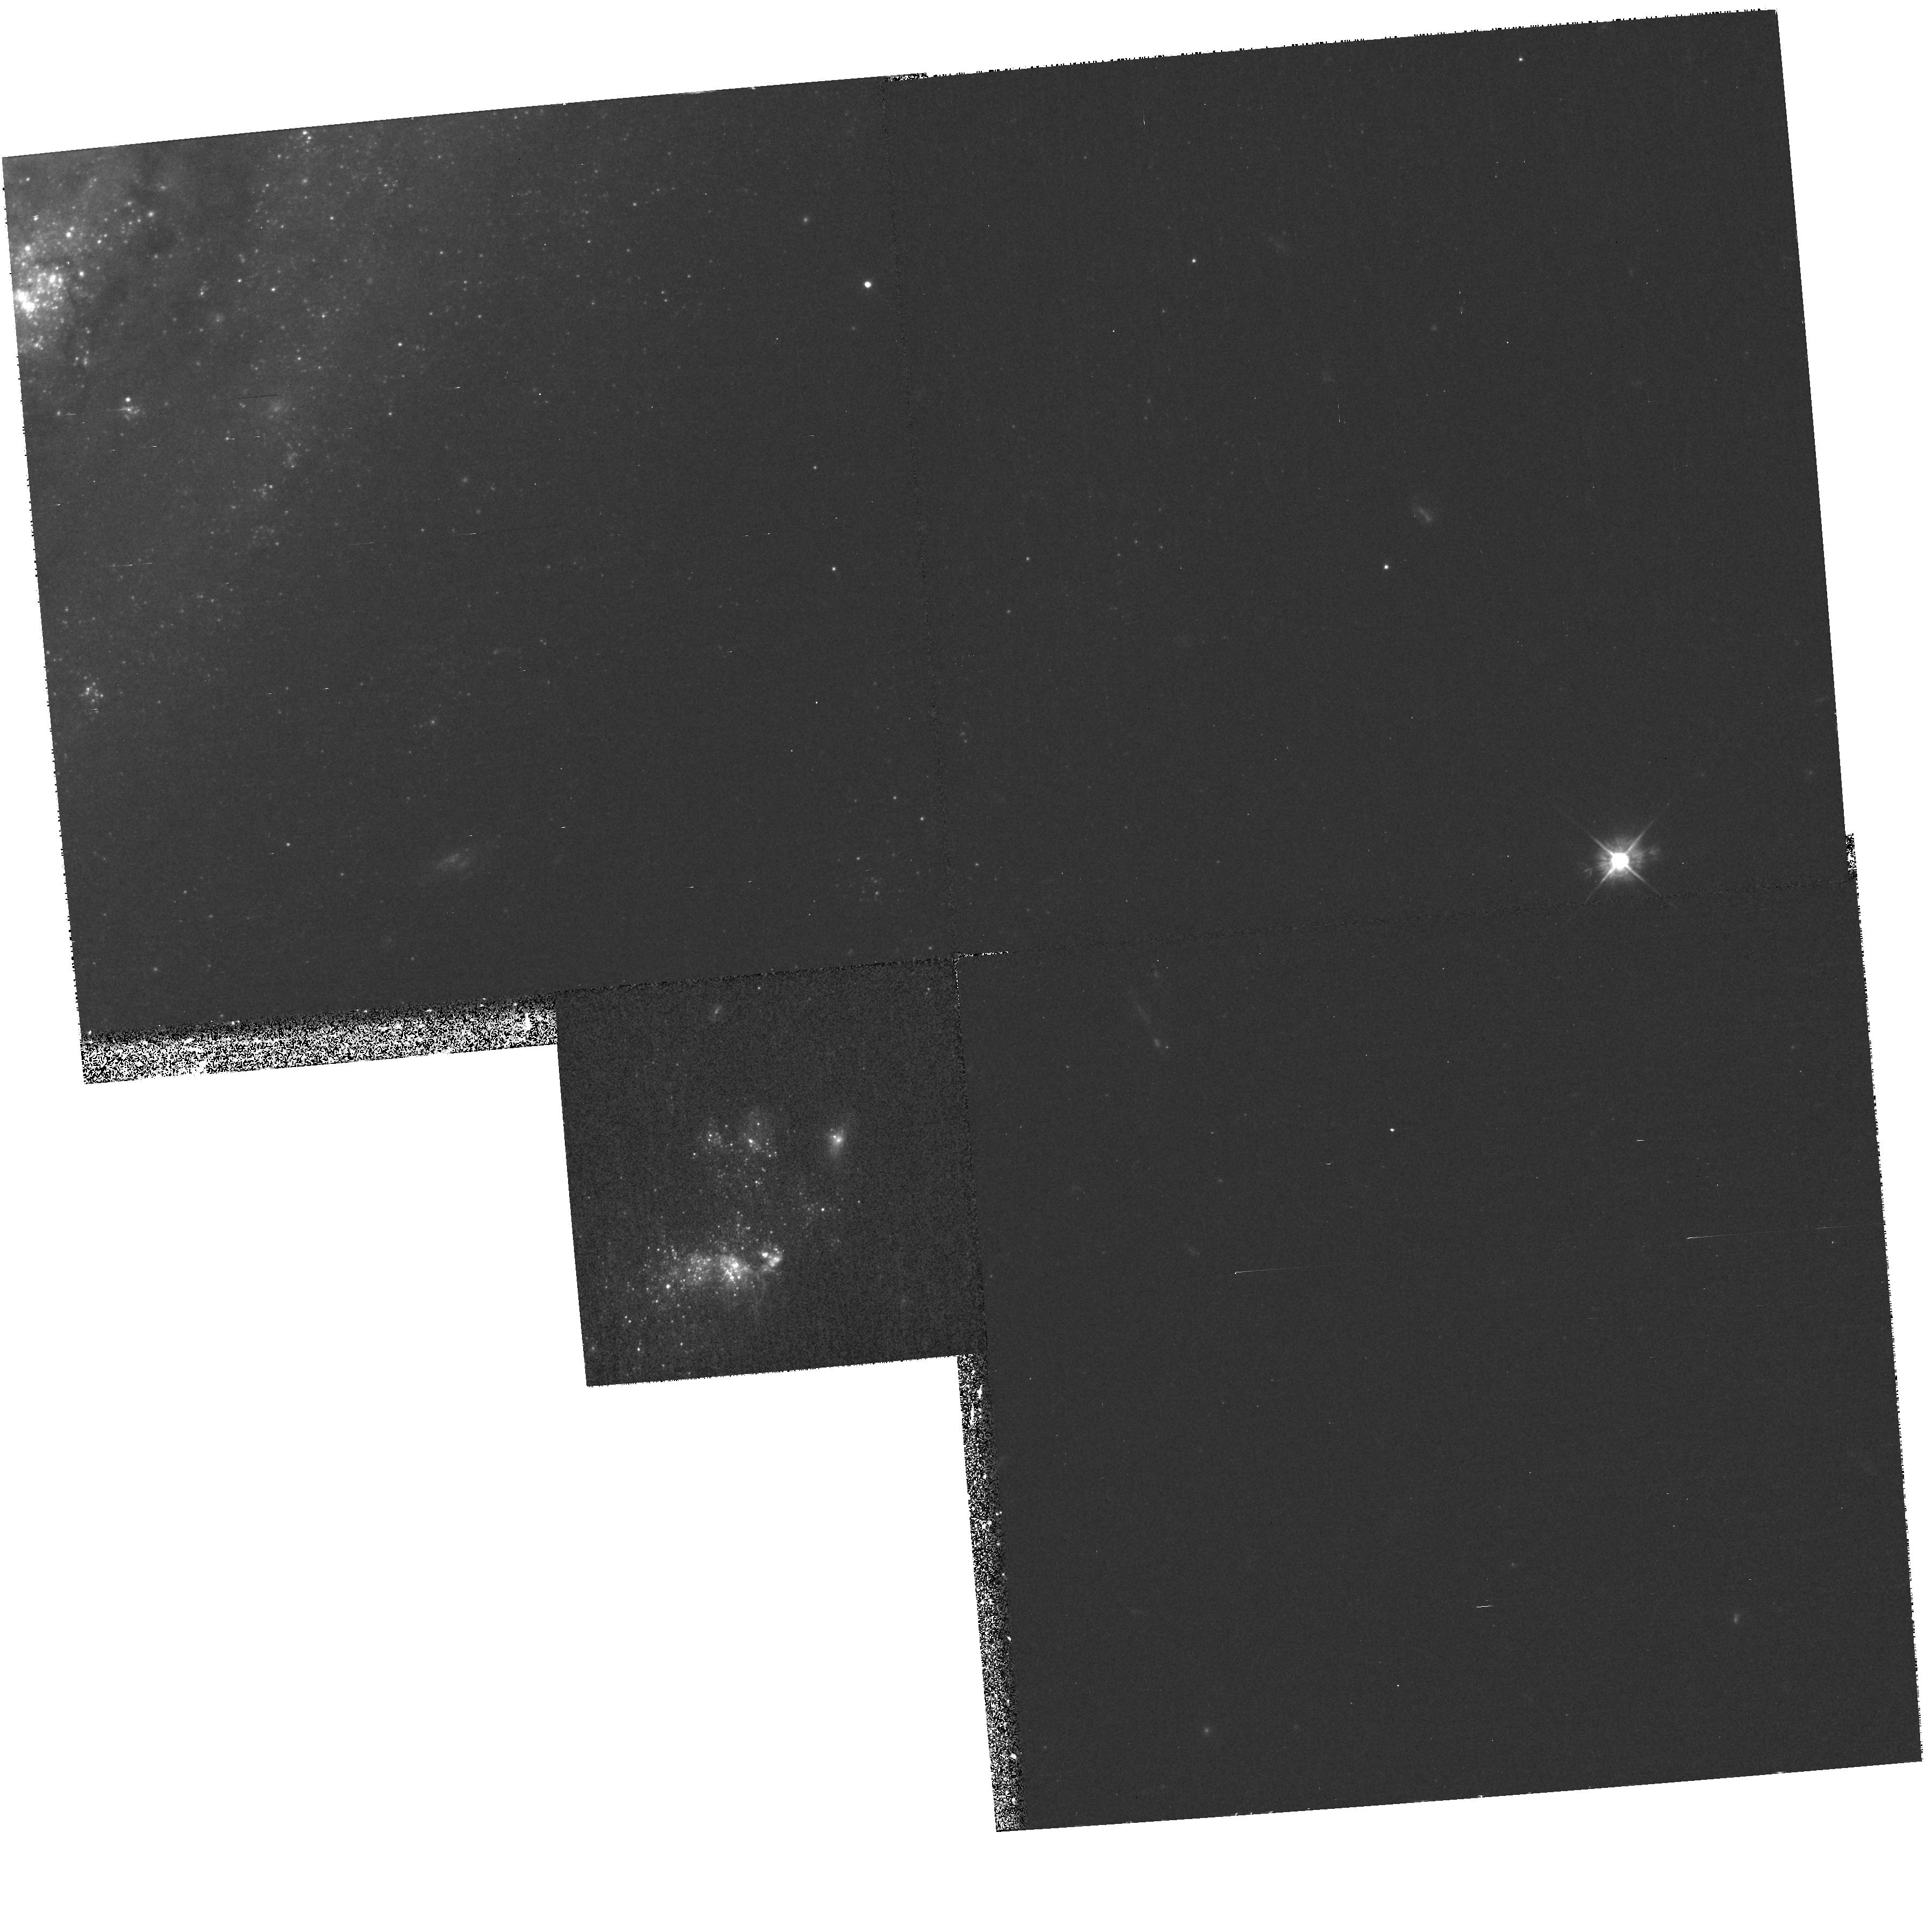
Target: NGC4559-ULX
Instrument: WFPC2/PC
Filter: F450W
Exposure: 33 min
Observation ID: hst_9073_05_wfpc2_pc_f450w_u6eh05

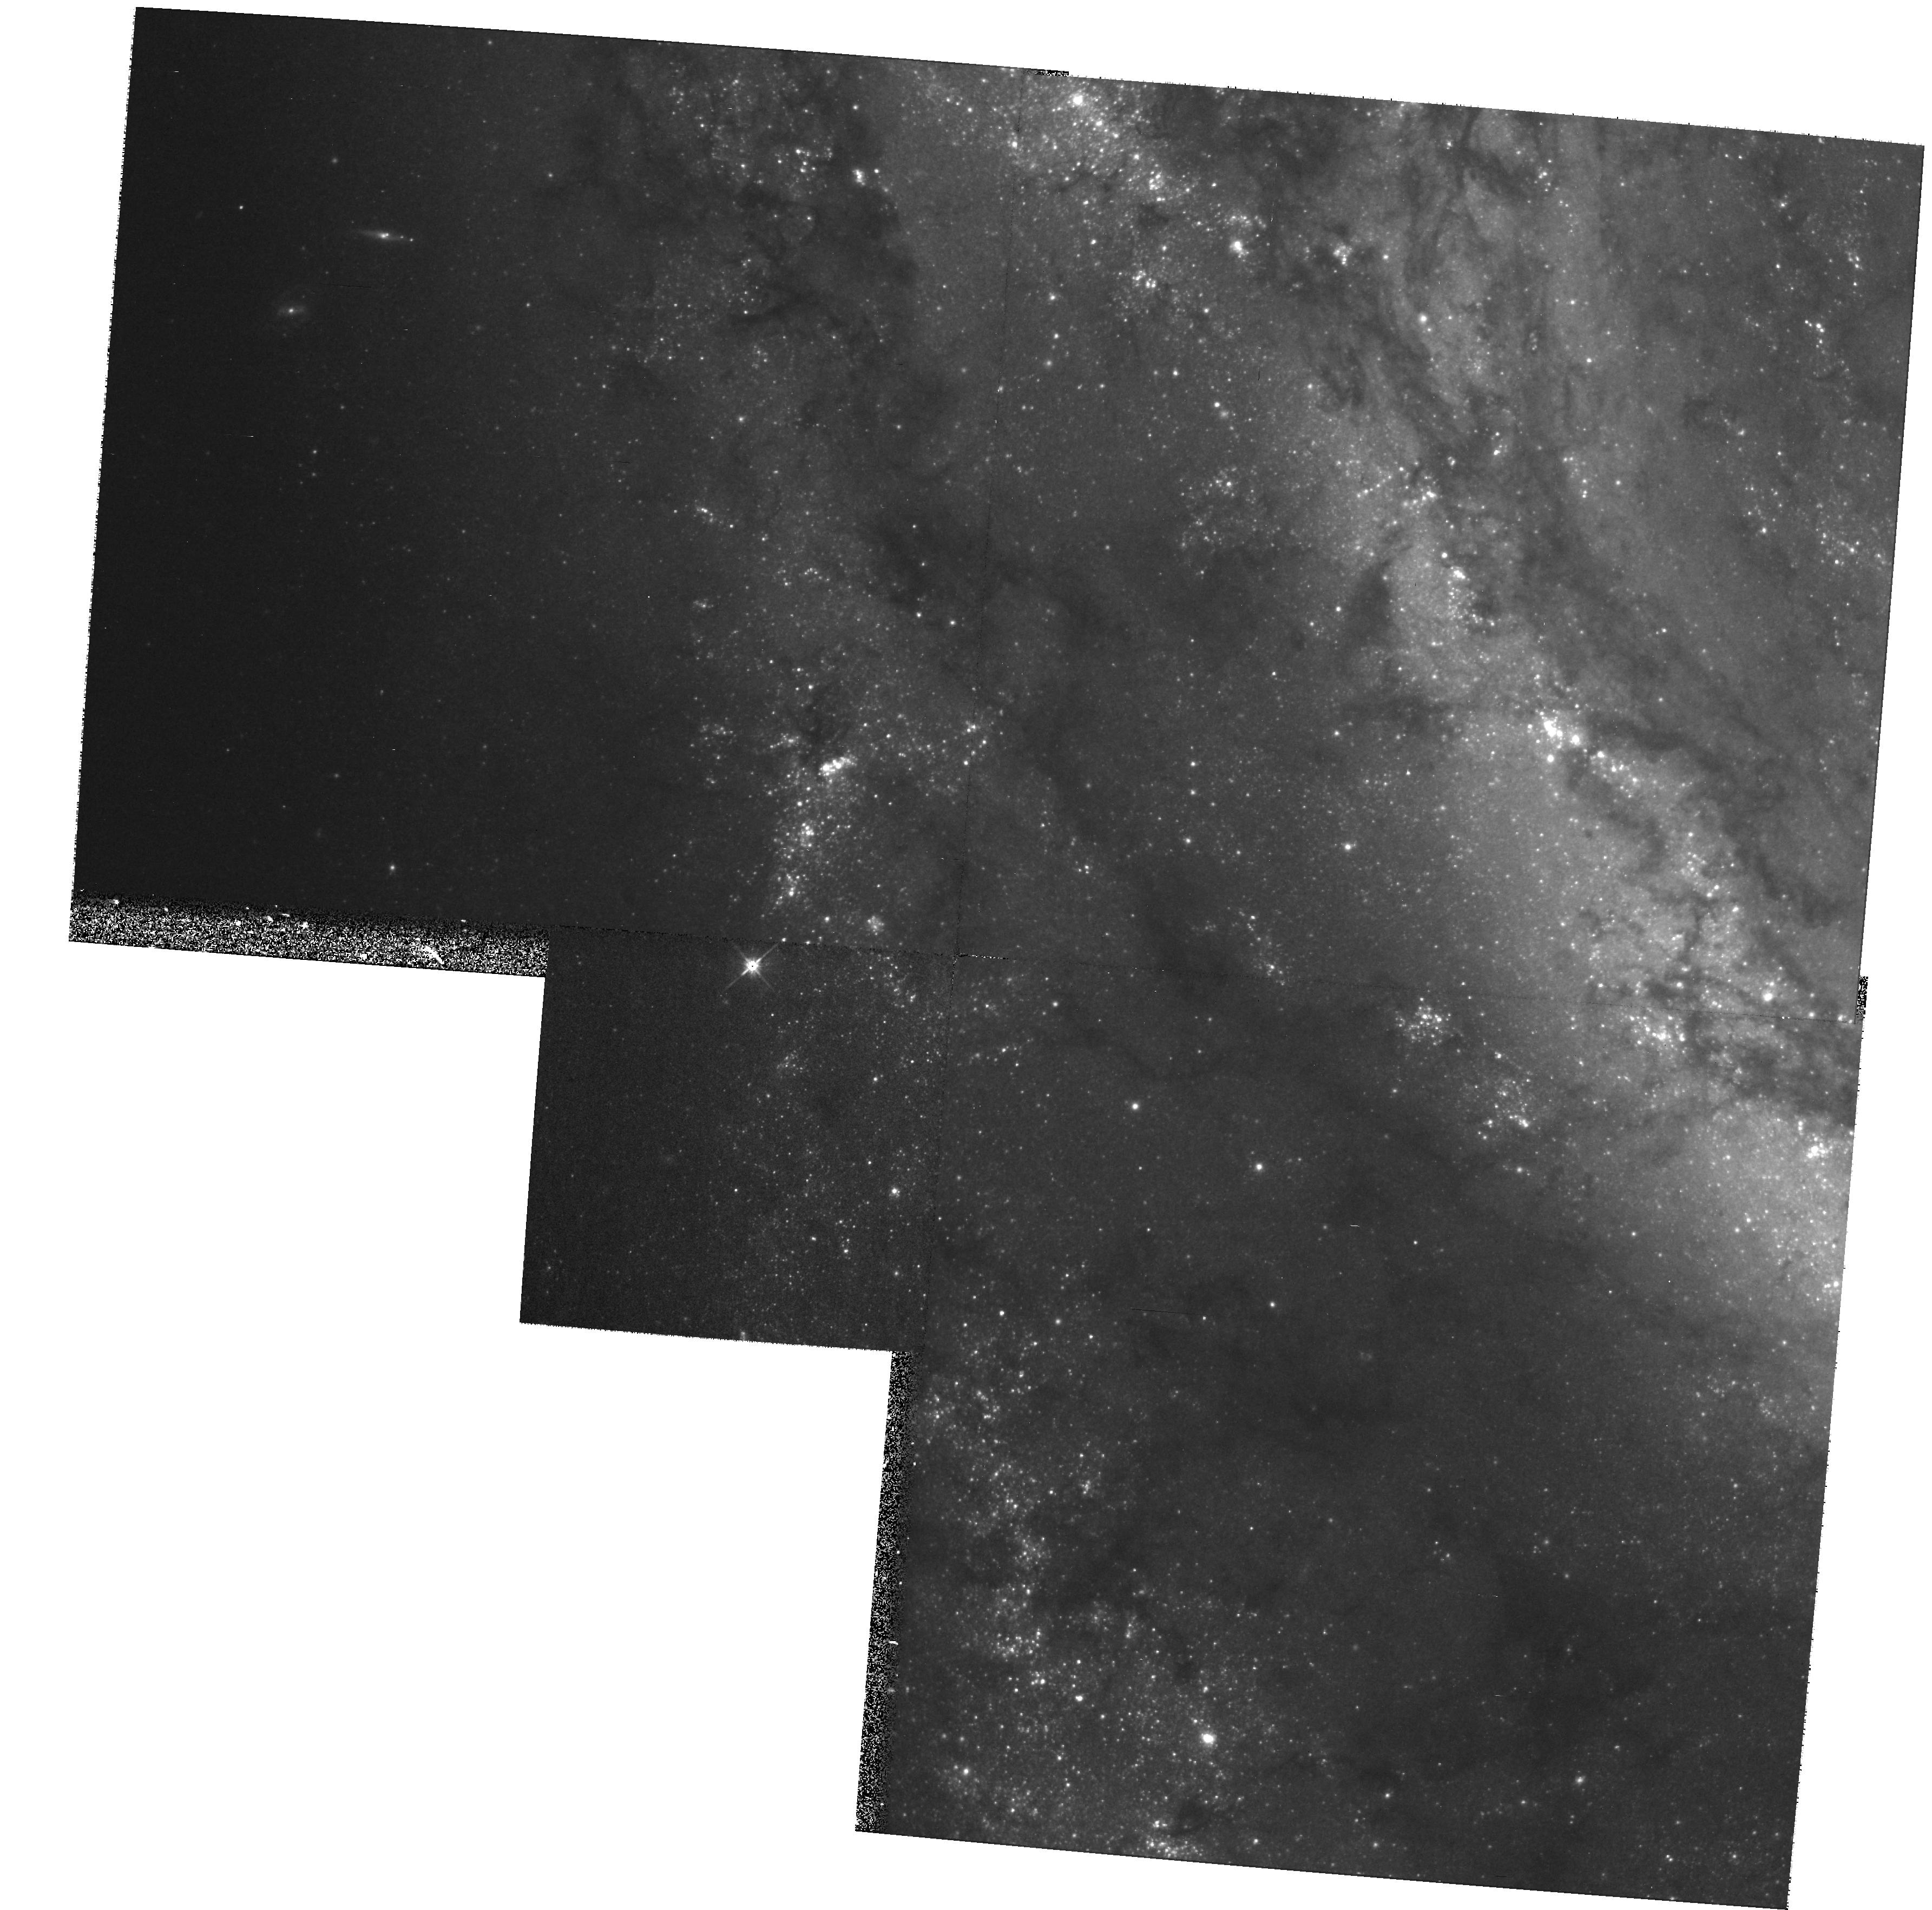
Target: M51-ULX1
Instrument: WFPC2/PC
Filter: F555W
Exposure: 33 min
Observation ID: hst_9073_03_wfpc2_pc_f555w_u6eh03

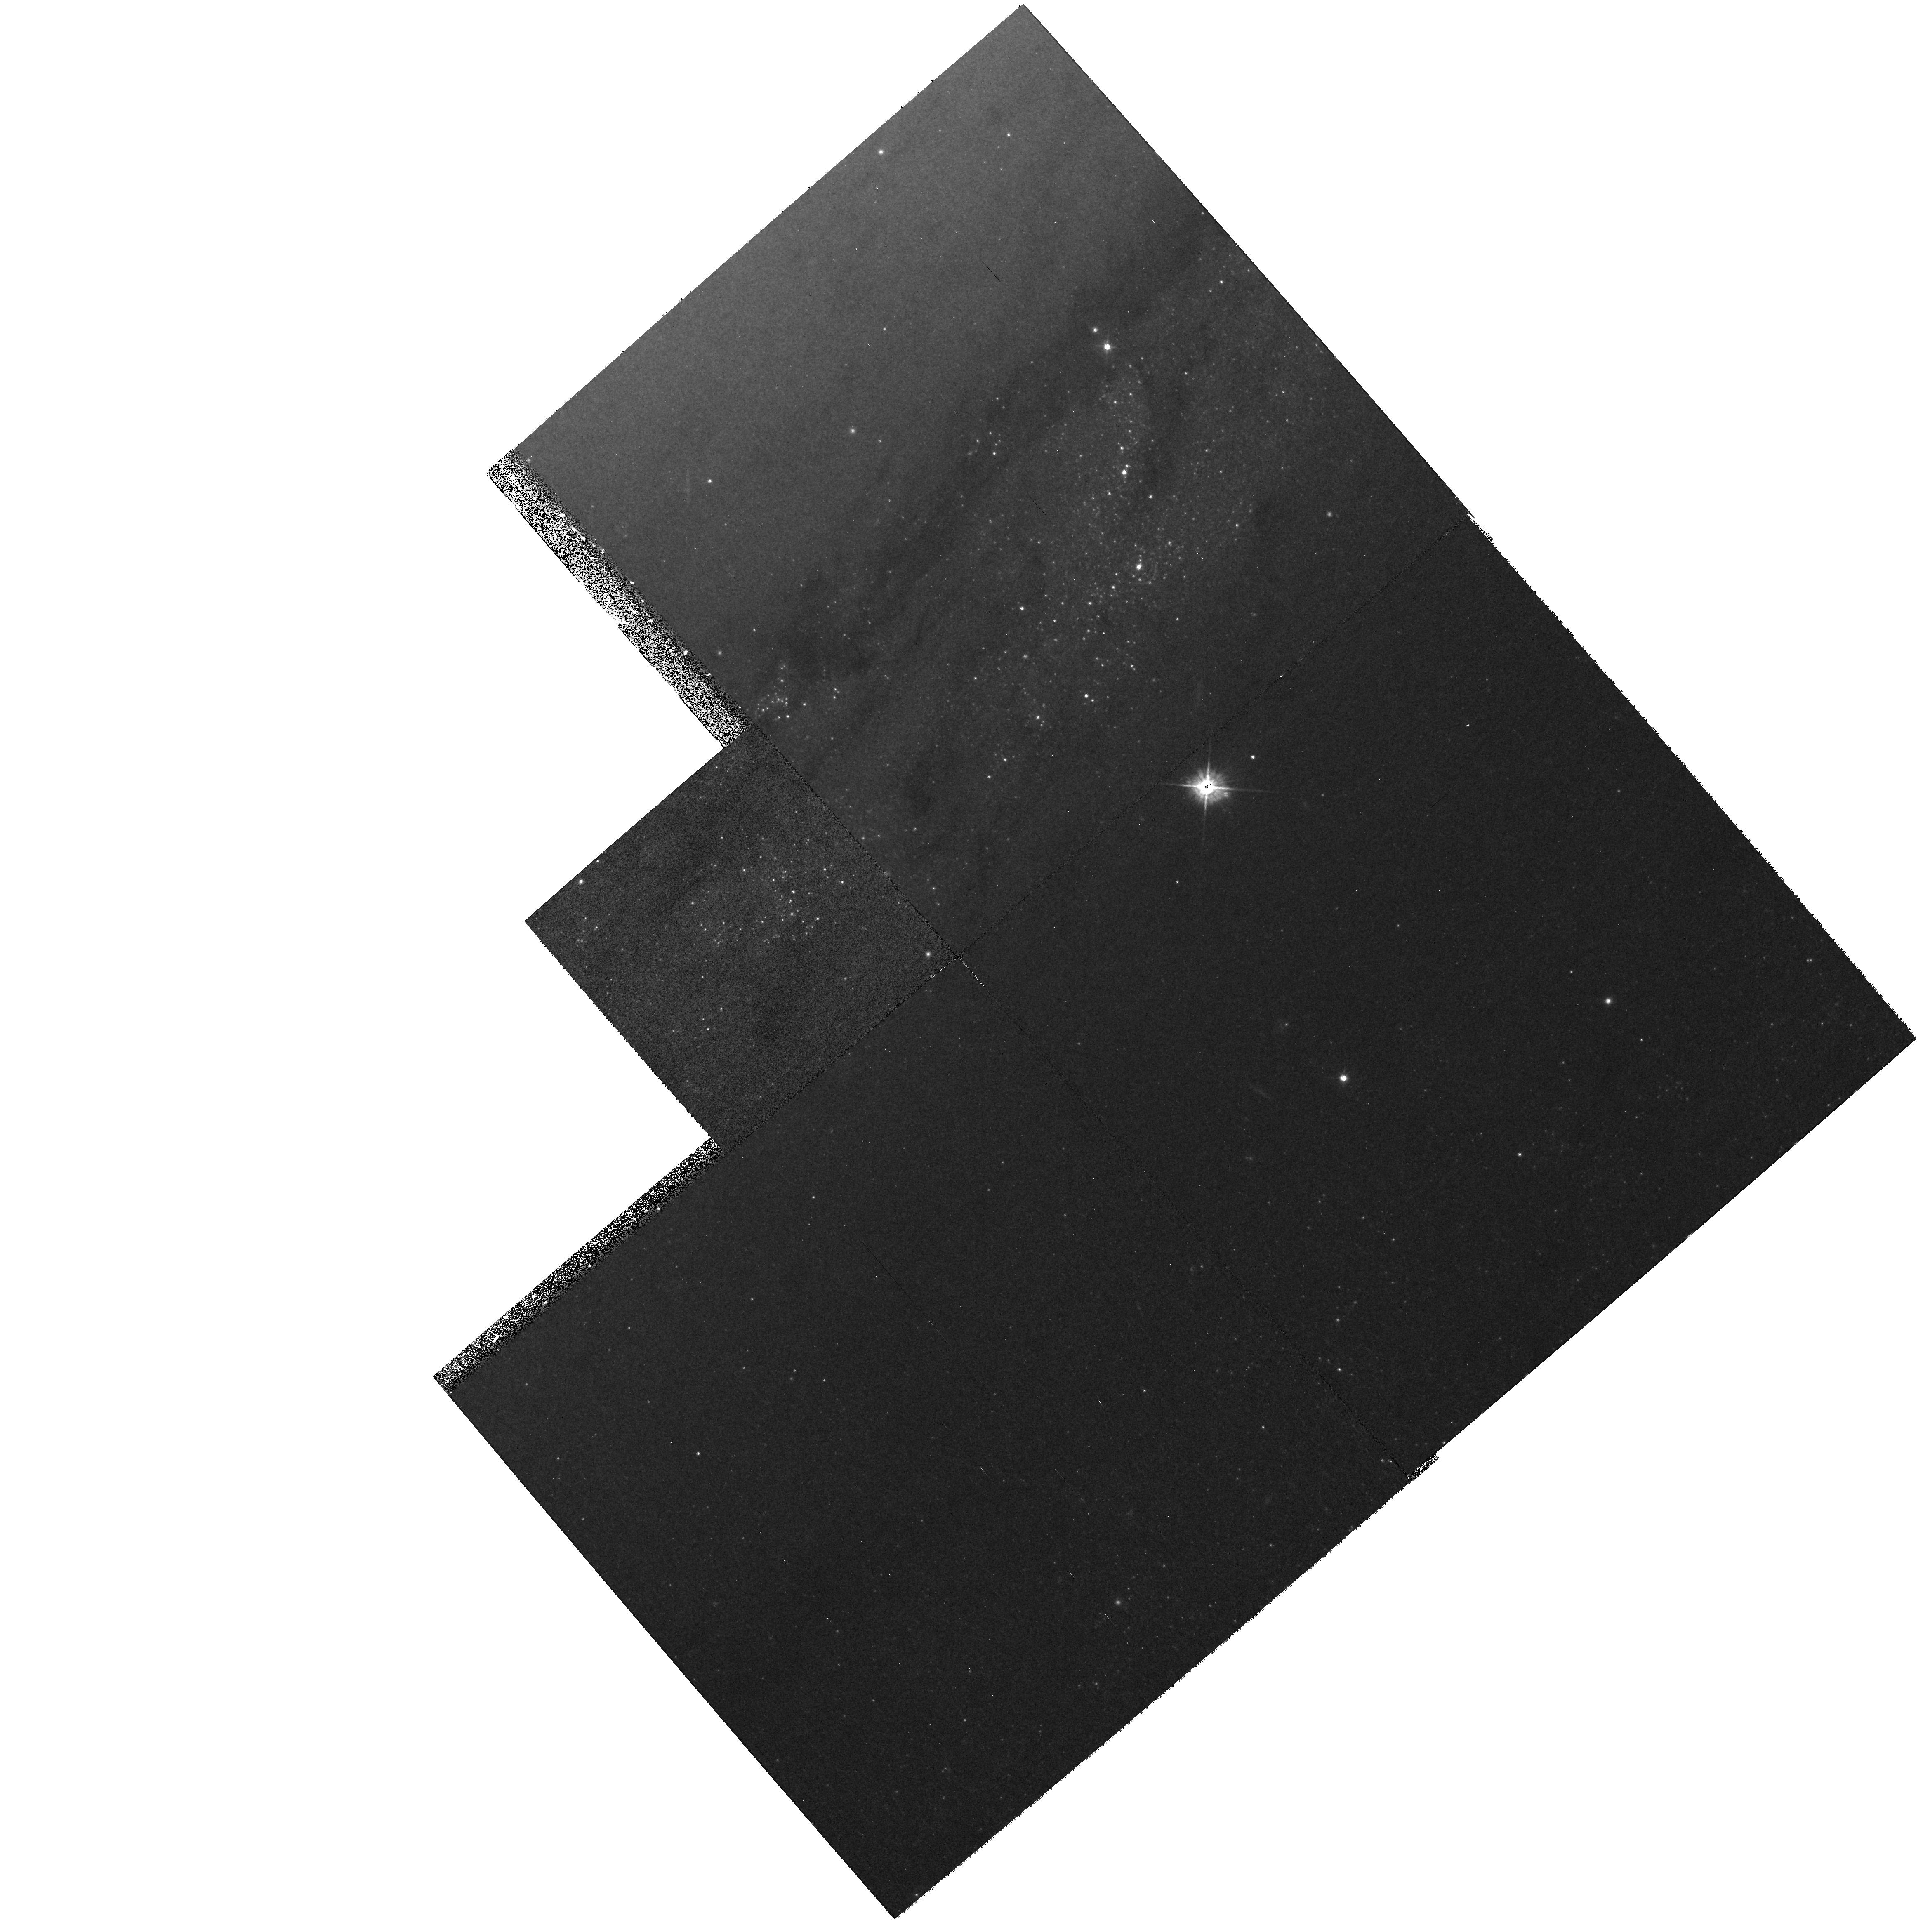
Target: M81-ULX
Instrument: WFPC2/PC
Filter: F450W
Exposure: 33 min
Observation ID: hst_9073_01_wfpc2_pc_f450w_u6eh01

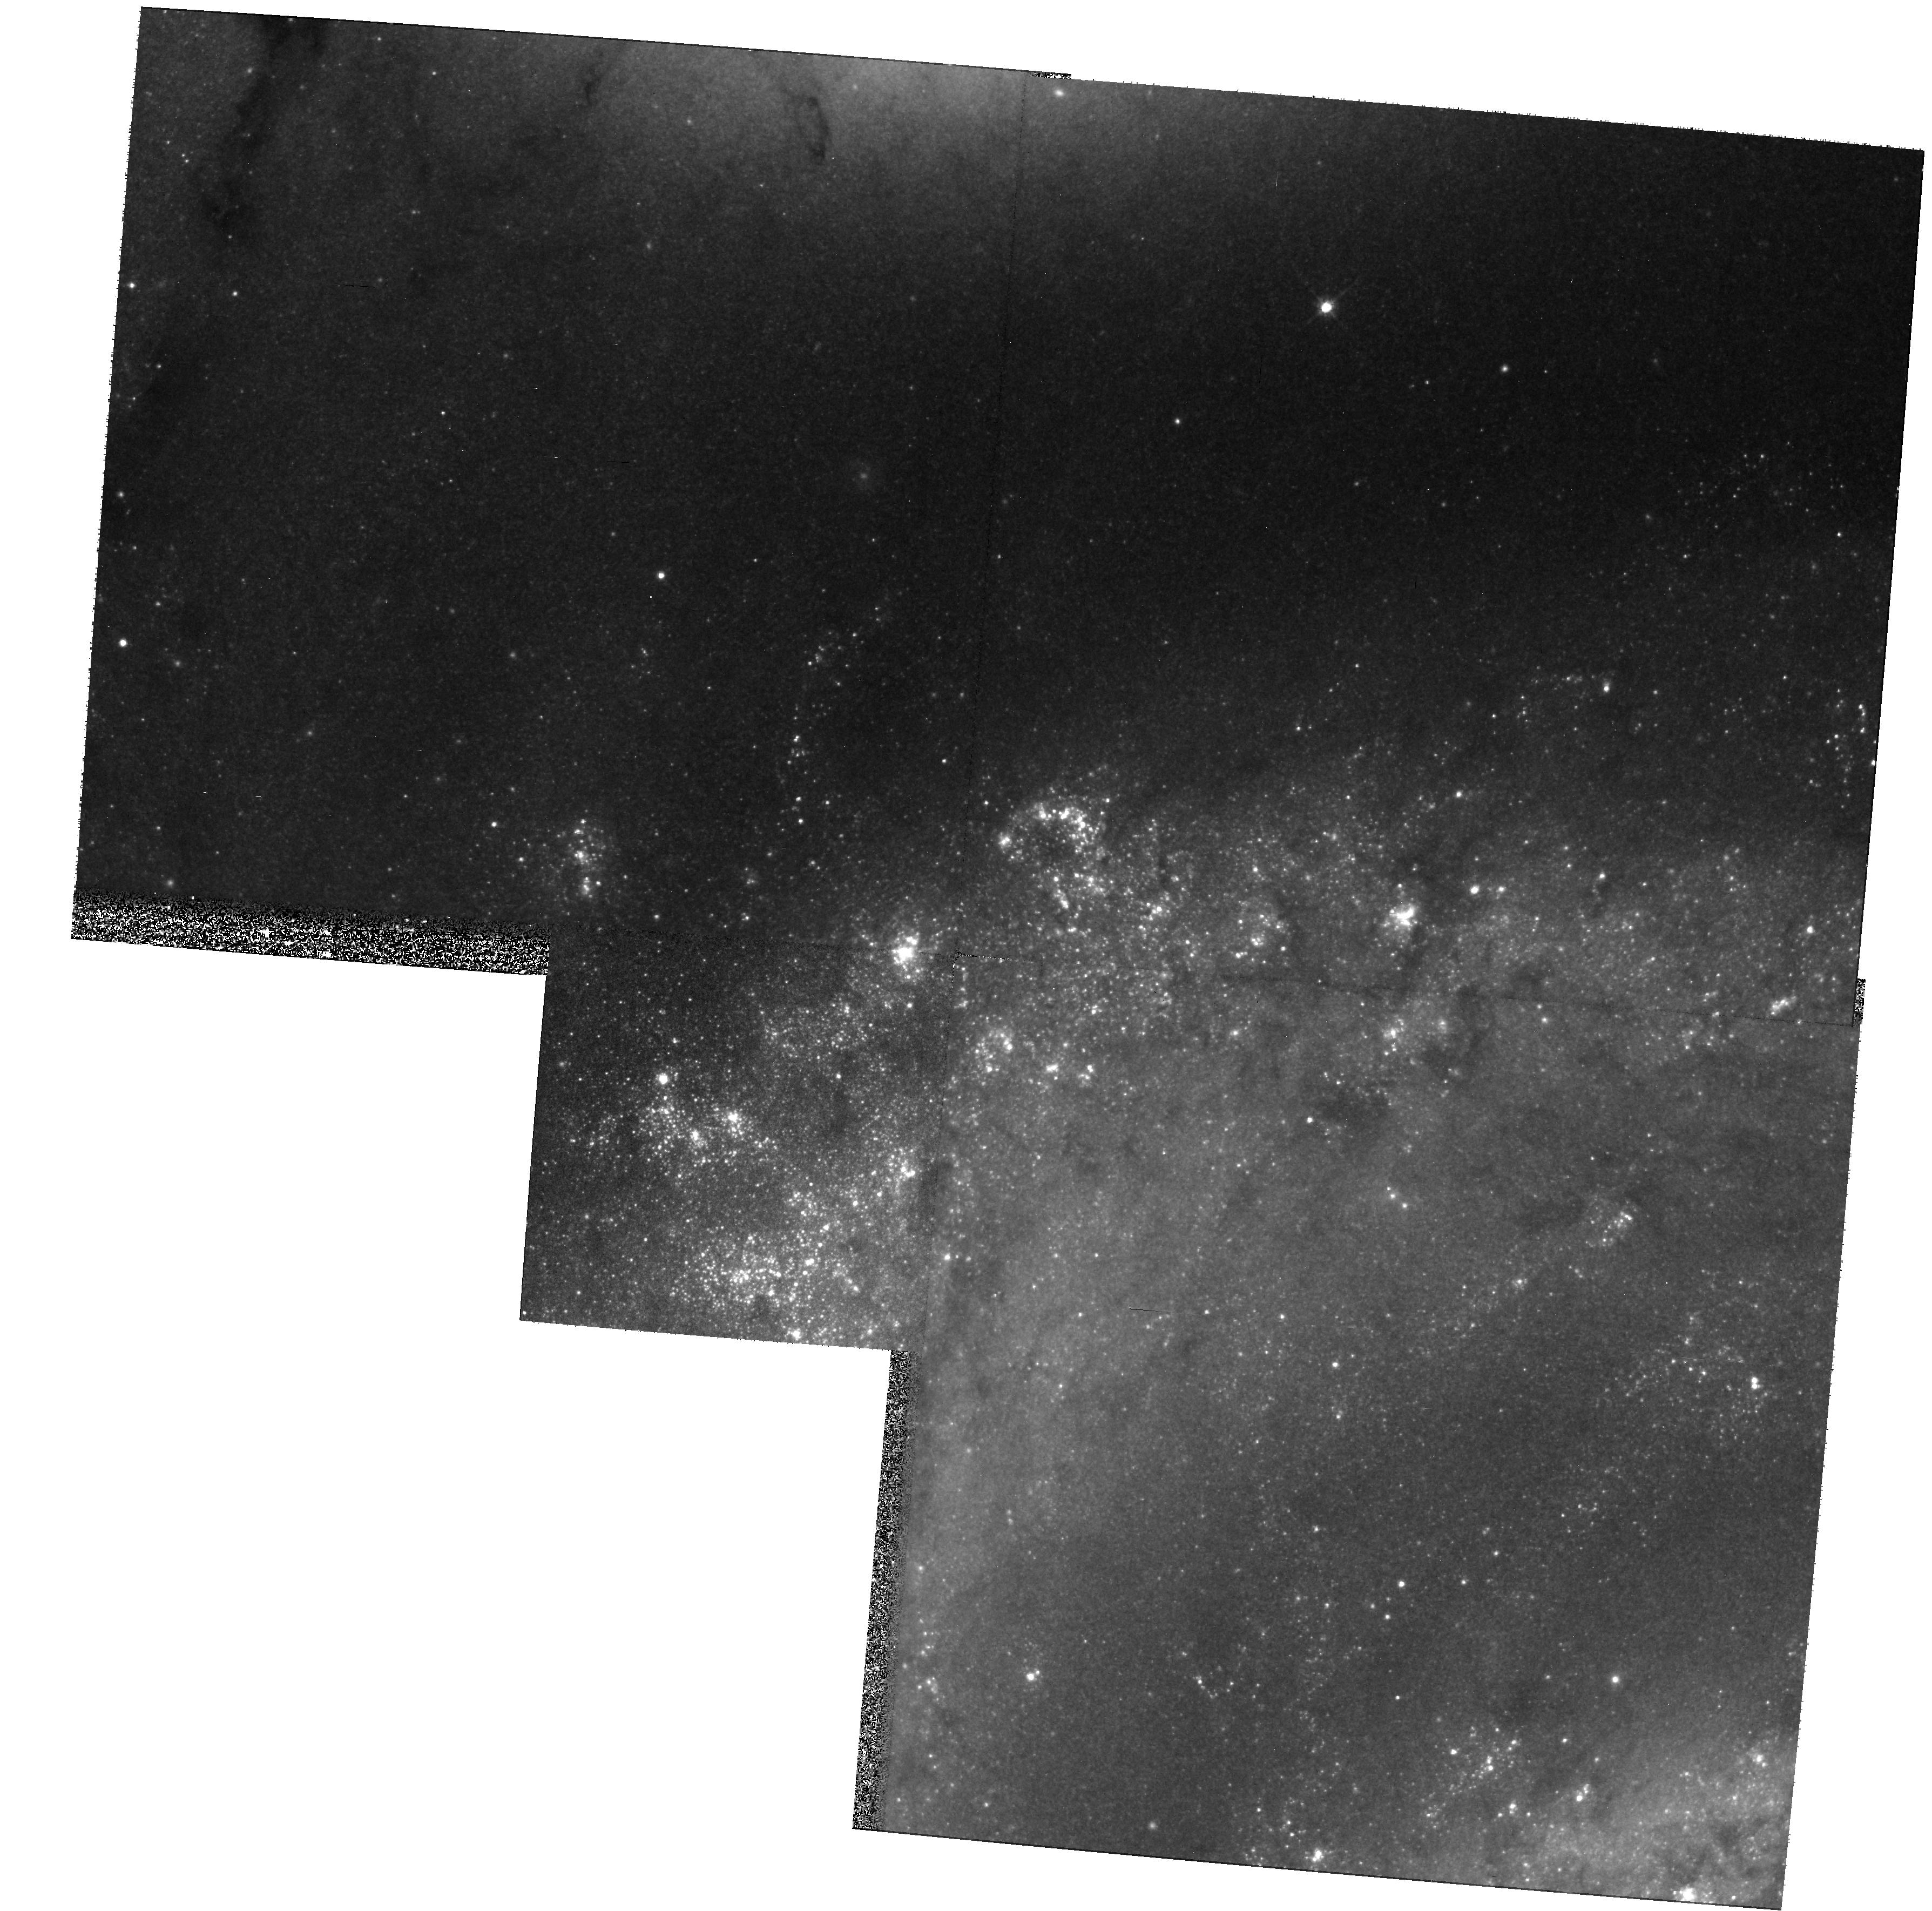
Target: M51-ULX2
Instrument: WFPC2/PC
Filter: F814W
Exposure: 33 min
Observation ID: hst_9073_04_wfpc2_pc_f814w_u6eh04

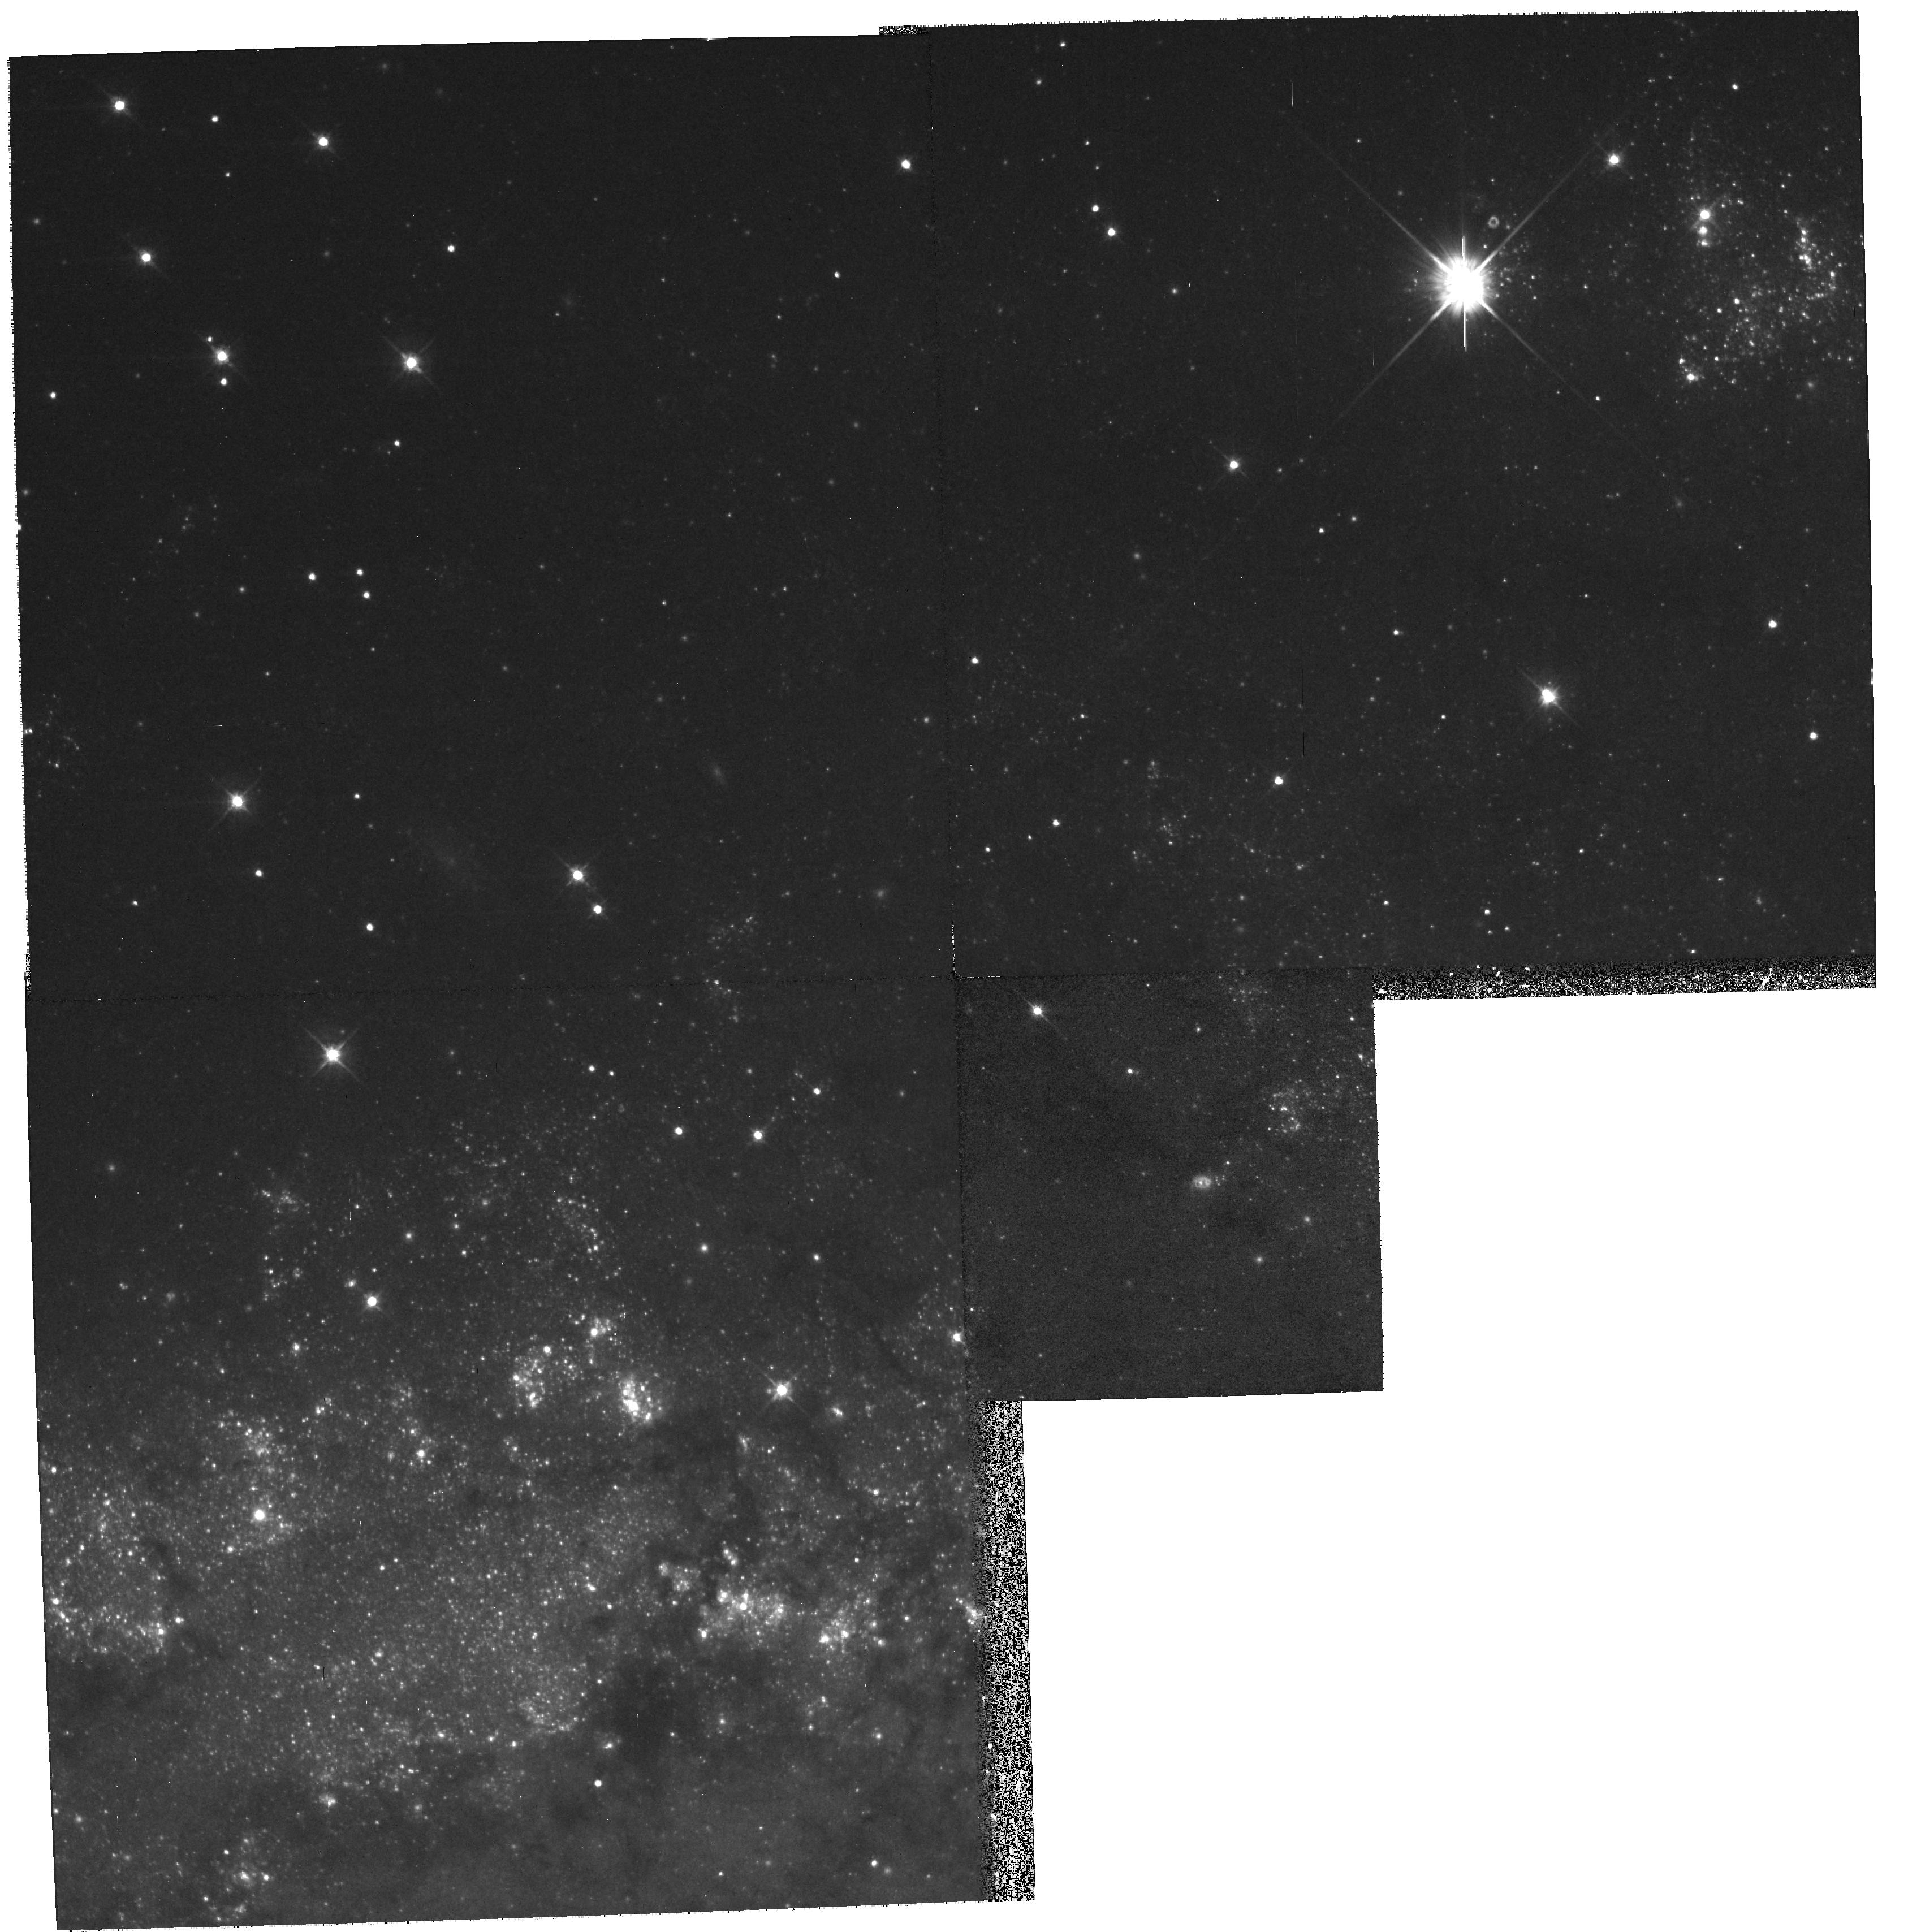
Target: NGC6946-ULX
Instrument: WFPC2/PC
Filter: F555W
Exposure: 33 min
Observation ID: hst_9073_02_wfpc2_pc_f555w_u6eh02

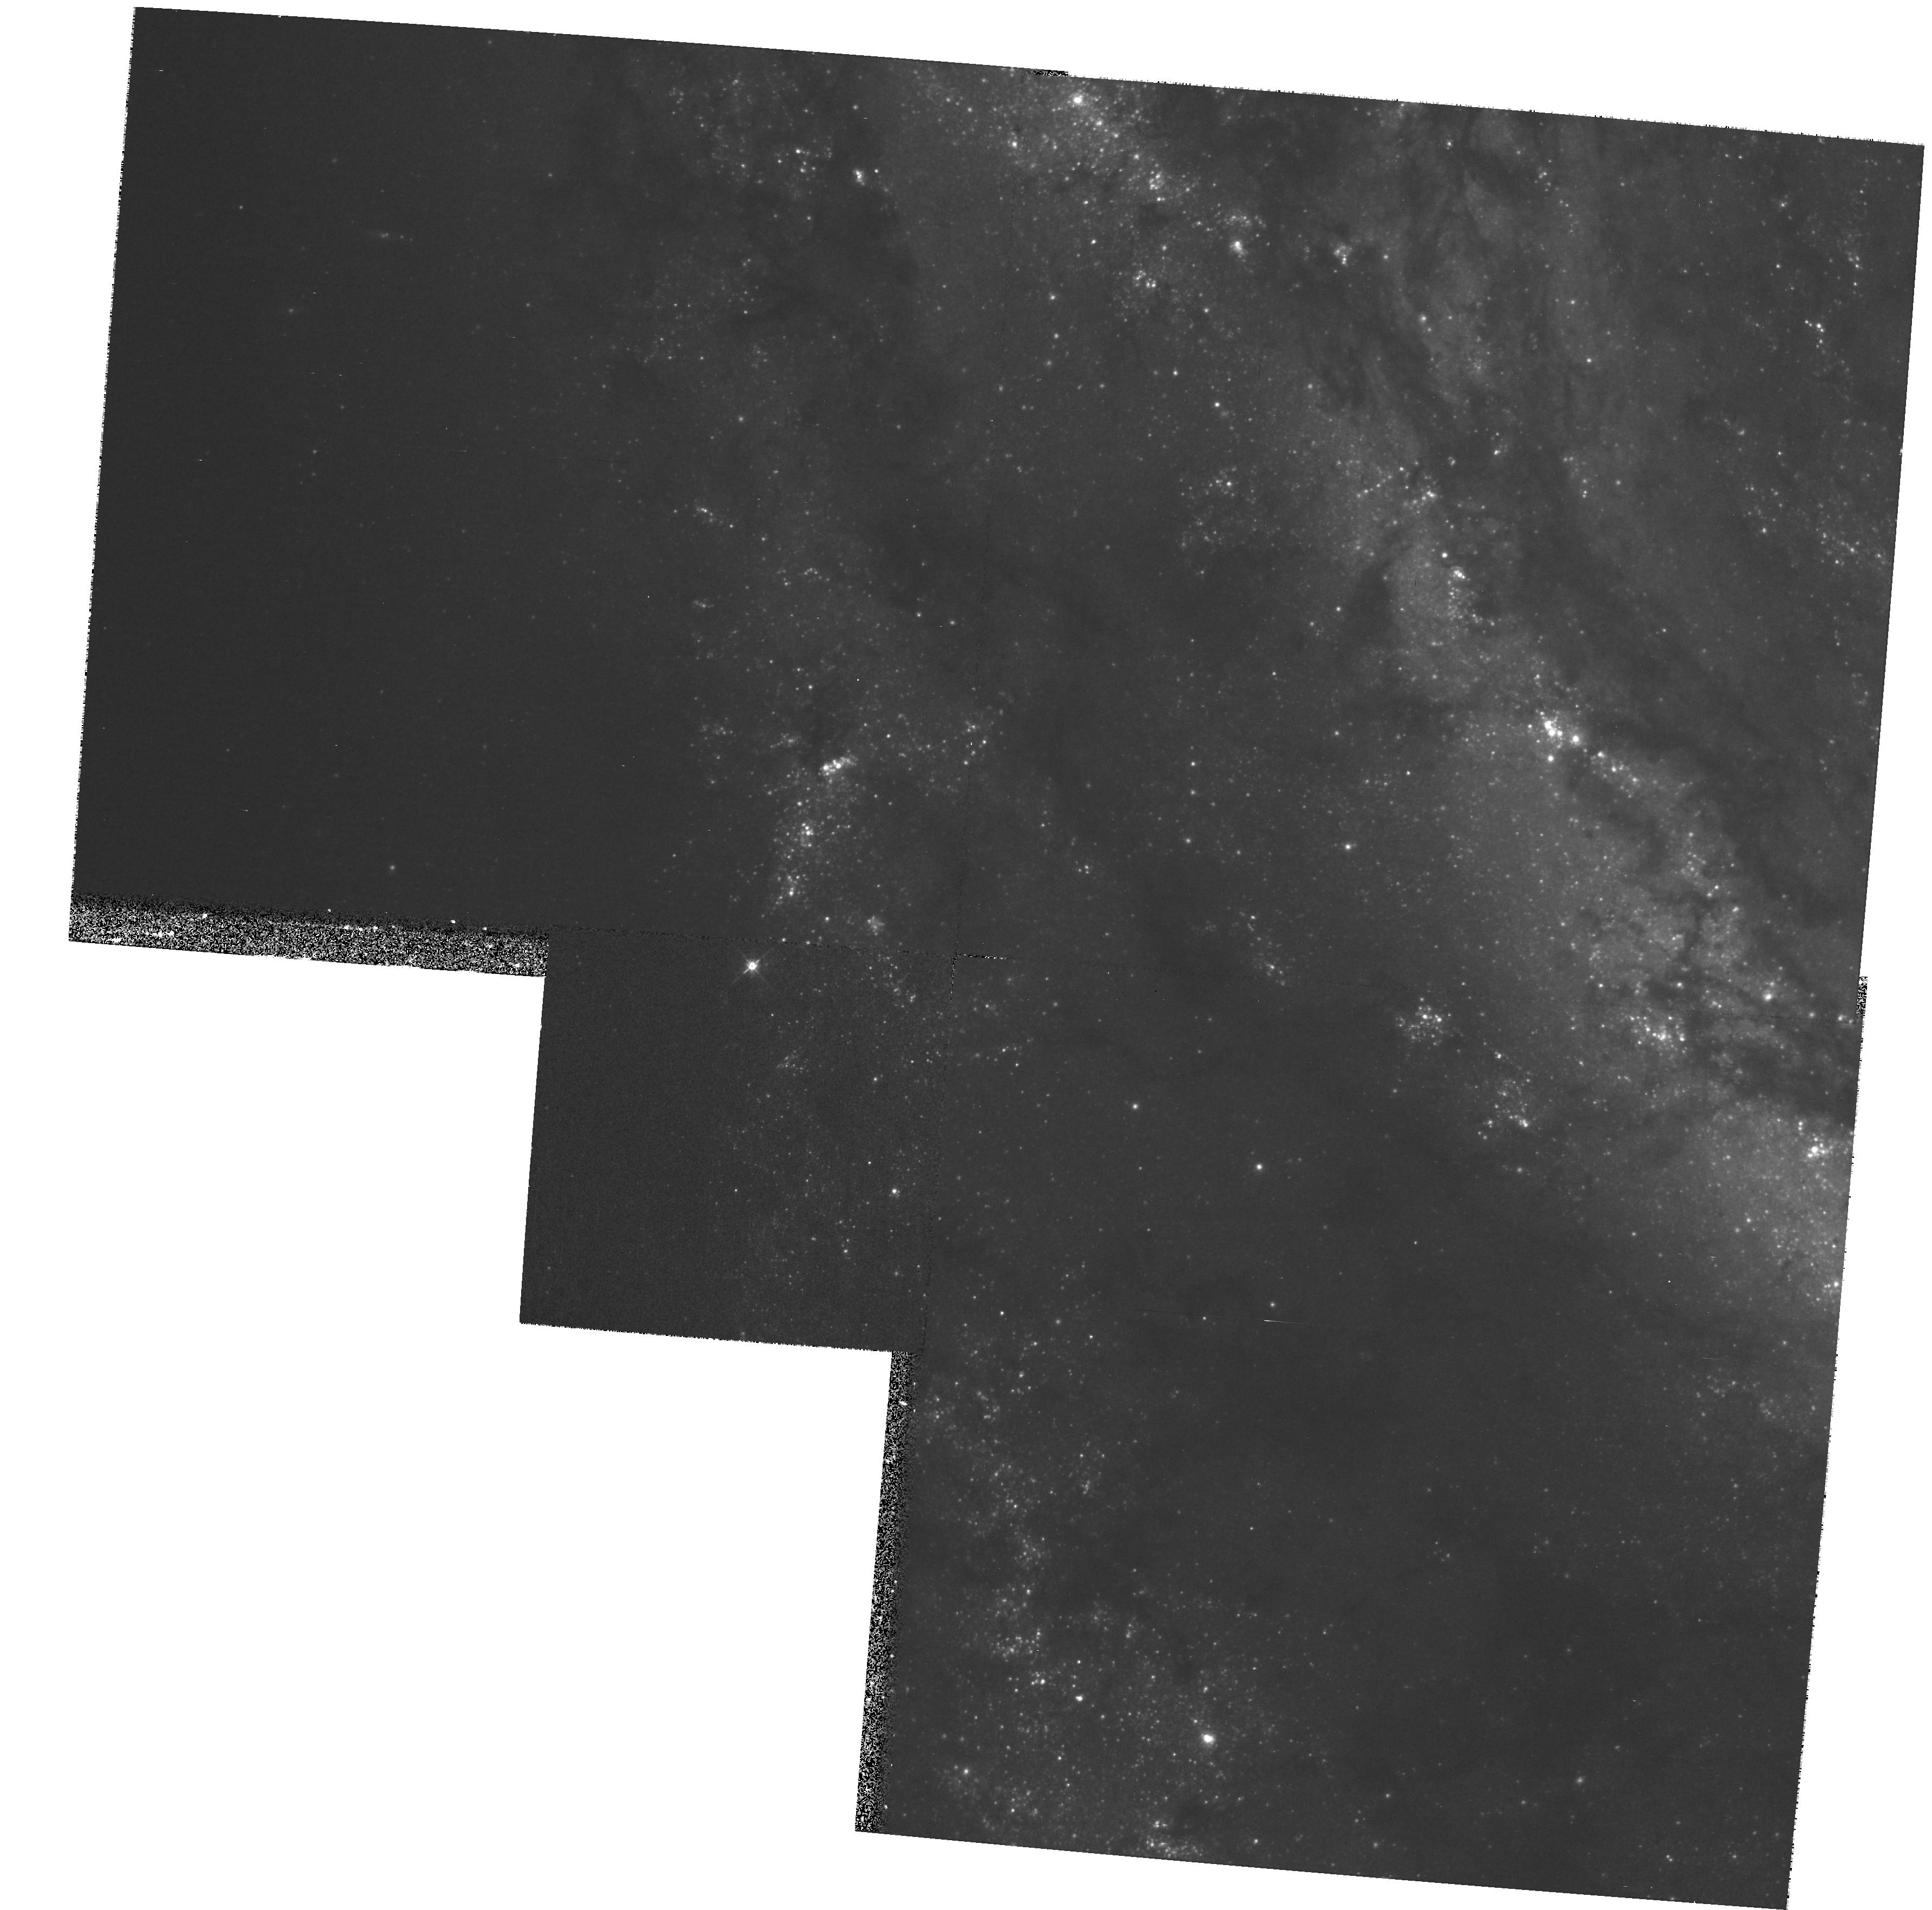
Target: M51-ULX1
Instrument: WFPC2/PC
Filter: F450W
Exposure: 33 min
Observation ID: hst_9073_03_wfpc2_pc_f450w_u6eh03

Ultraluminous X-Ray Sources and Intermediate Mass Black Holes (PI: Bregman, Joel N.)

Ultraluminous X-ray sources (ULX) are second only to AGNs in point-source luminosity yet they have no known optical counterparts. These extraordinary X-ray objects, which radiate at the Eddington luminosity of a 30-100 solar mass object, are non-nuclear sources in normal disk galaxies. One explanation is that they are binary systems where the accreting black hole has a mass of 30-100 solar masses, although this challenges stellar evolutionary models, which do not predict remnants larger than about 10 solar masses. Another possibility is that ULXs are intermediate mass black holes (10^3-10^4 solar masses), acting as micro-quasars in galaxy disks and representing the link between stellar black holes (4-10 solar masses) and supermassive black holes (10^6-10^10 solar masses). We can distinguish between the models by identifying the optical counterparts of ULXs and measuring their colors. This would be a fundamental step in gaining an understanding of these enigmatic and possibly new astronomical objects.